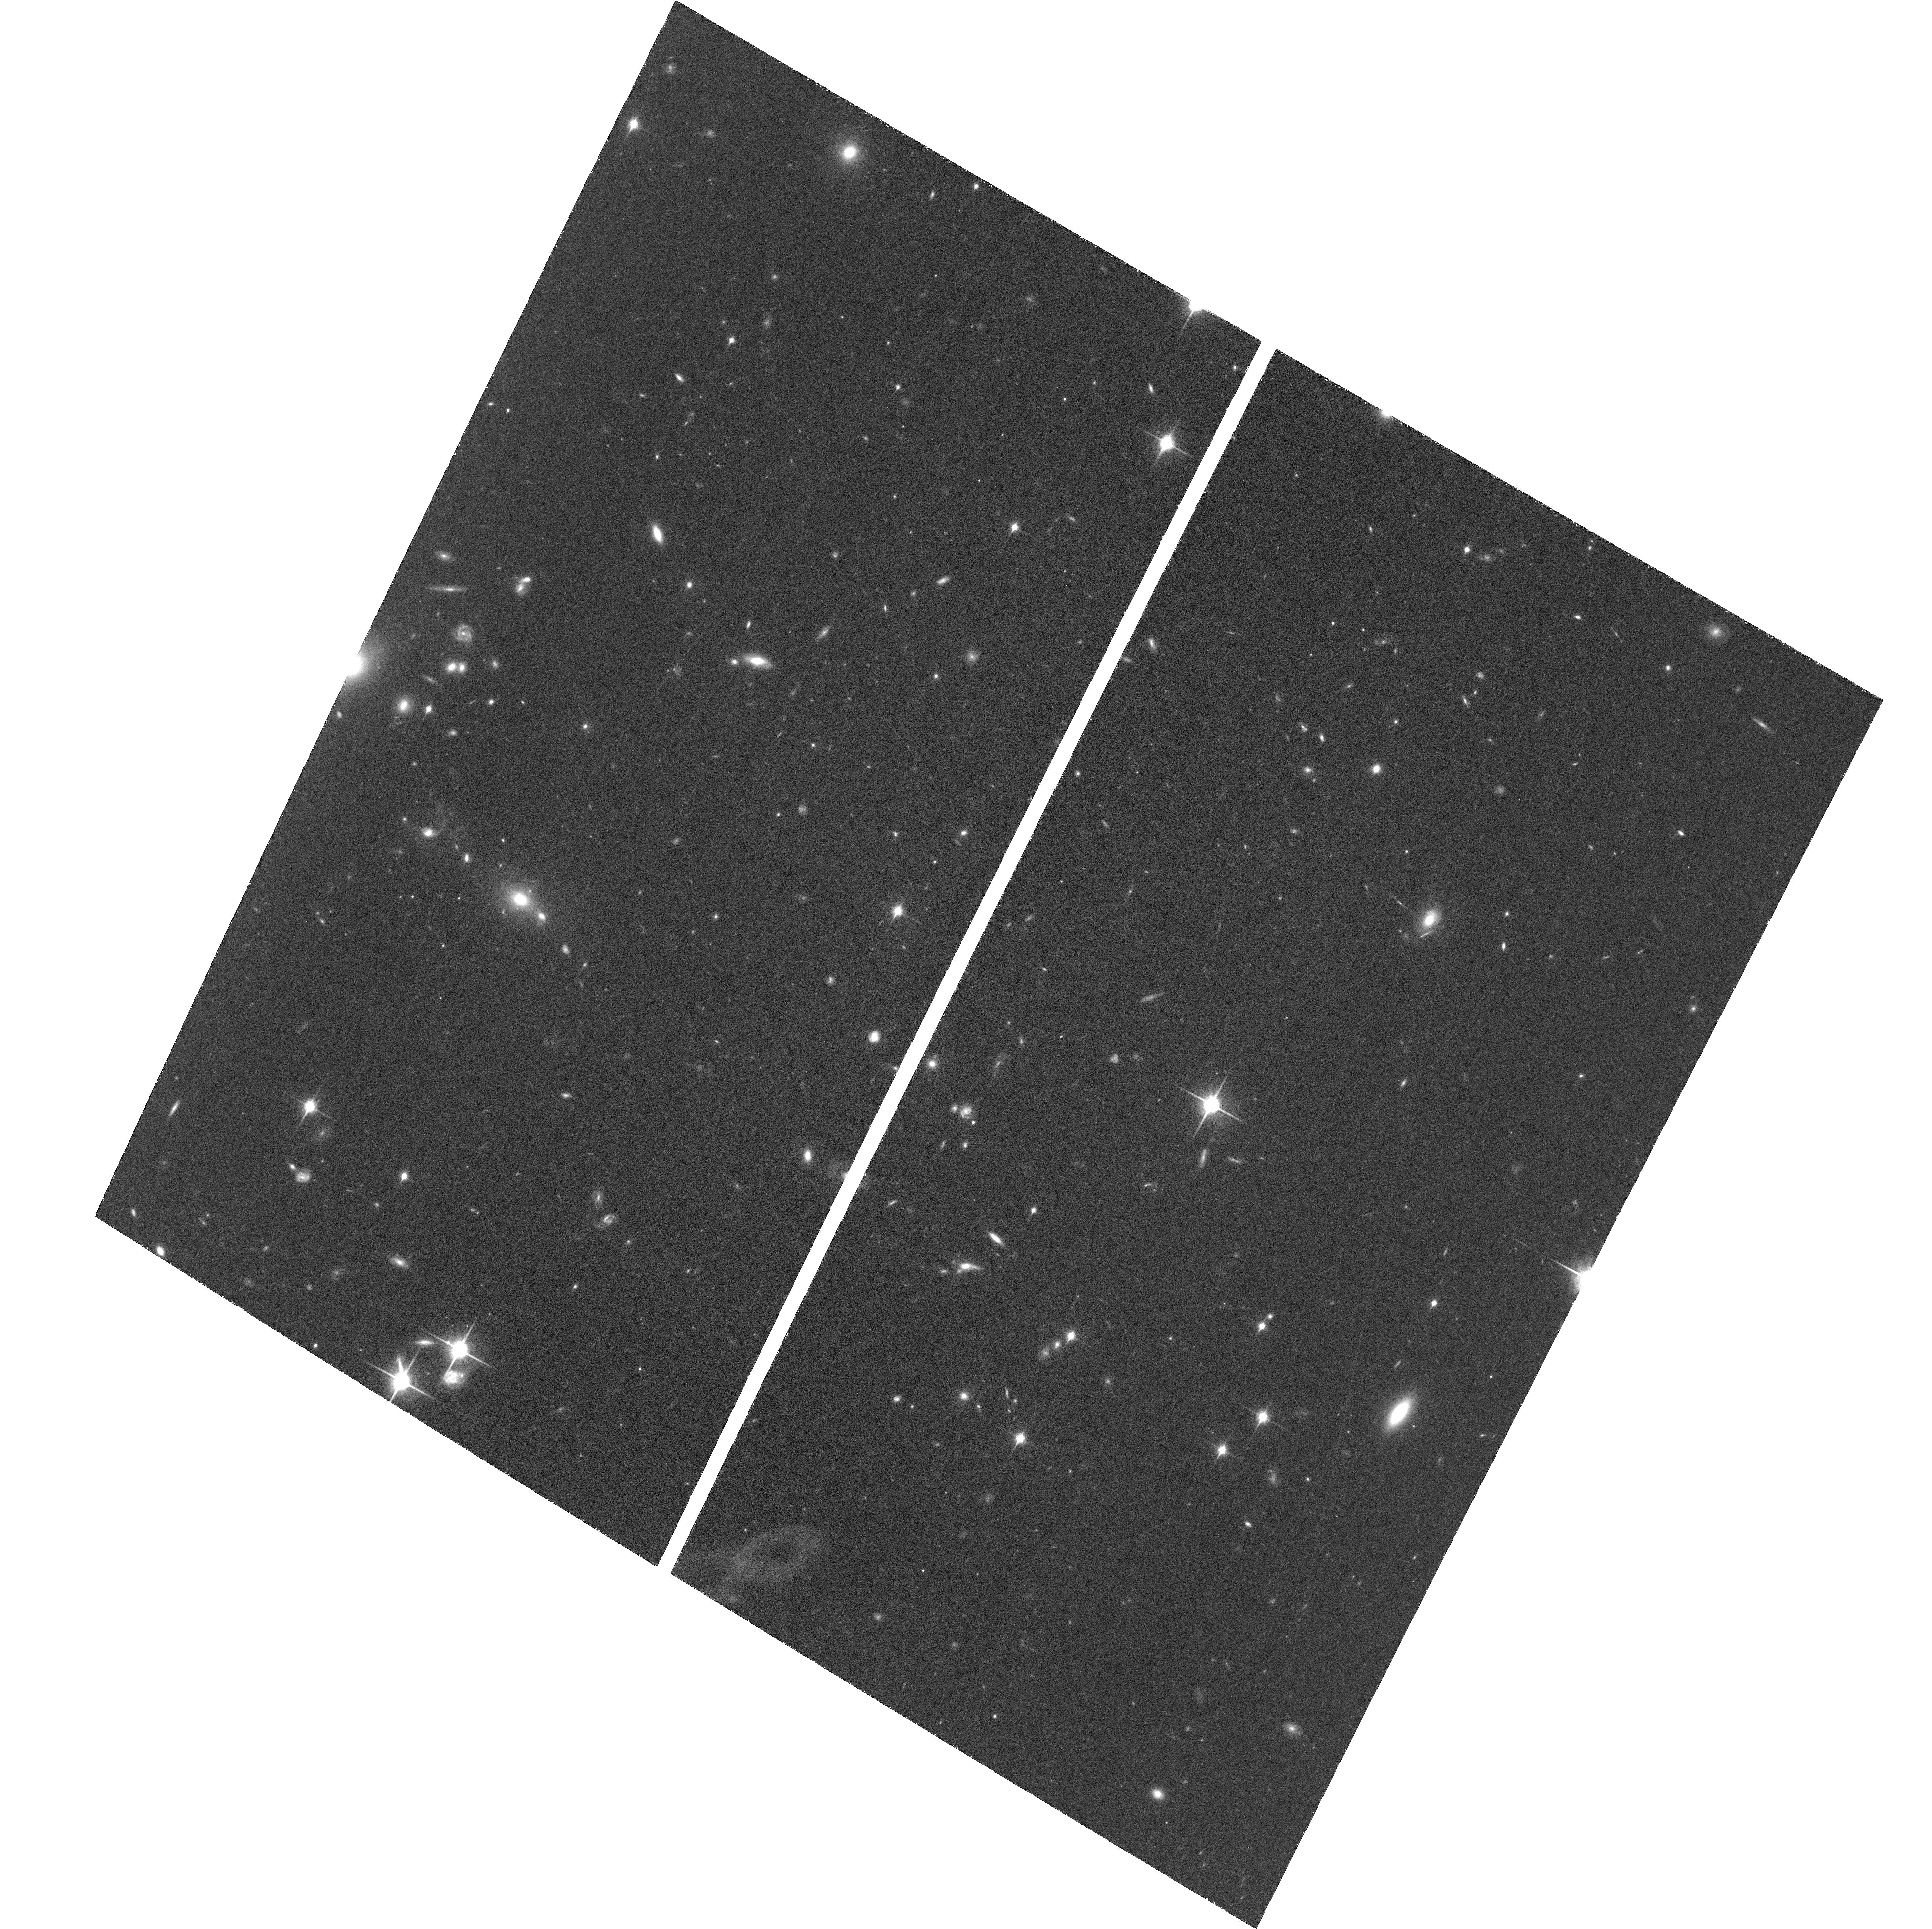
Target: J0100+2802. Instrument: ACS/WFC. Filter: F850LP. Exposure: 1.5 h. Observation ID: hst_13645_01_acs_wfc_f850lp_jcnn01

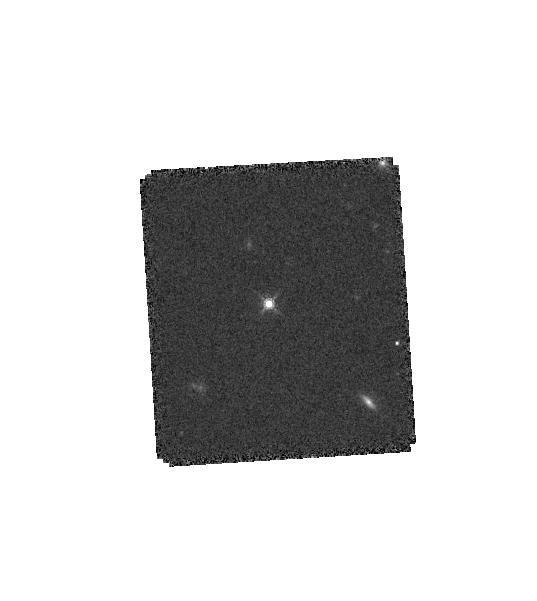
Target: J0059+2809. Instrument: WFC3/IR. Filter: F160W. Exposure: 7 min. Observation ID: hst_13645_05_wfc3_ir_f160w_icnn05

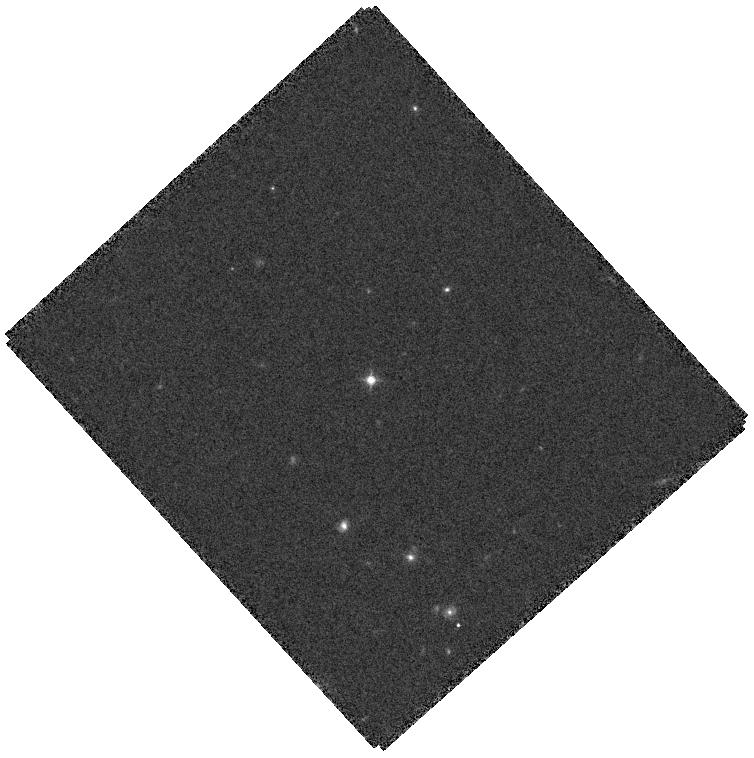
Target: J0100+2802. Instrument: WFC3/IR. Filter: F125W. Exposure: 4 min. Observation ID: hst_13645_03_wfc3_ir_f125w_icnn03

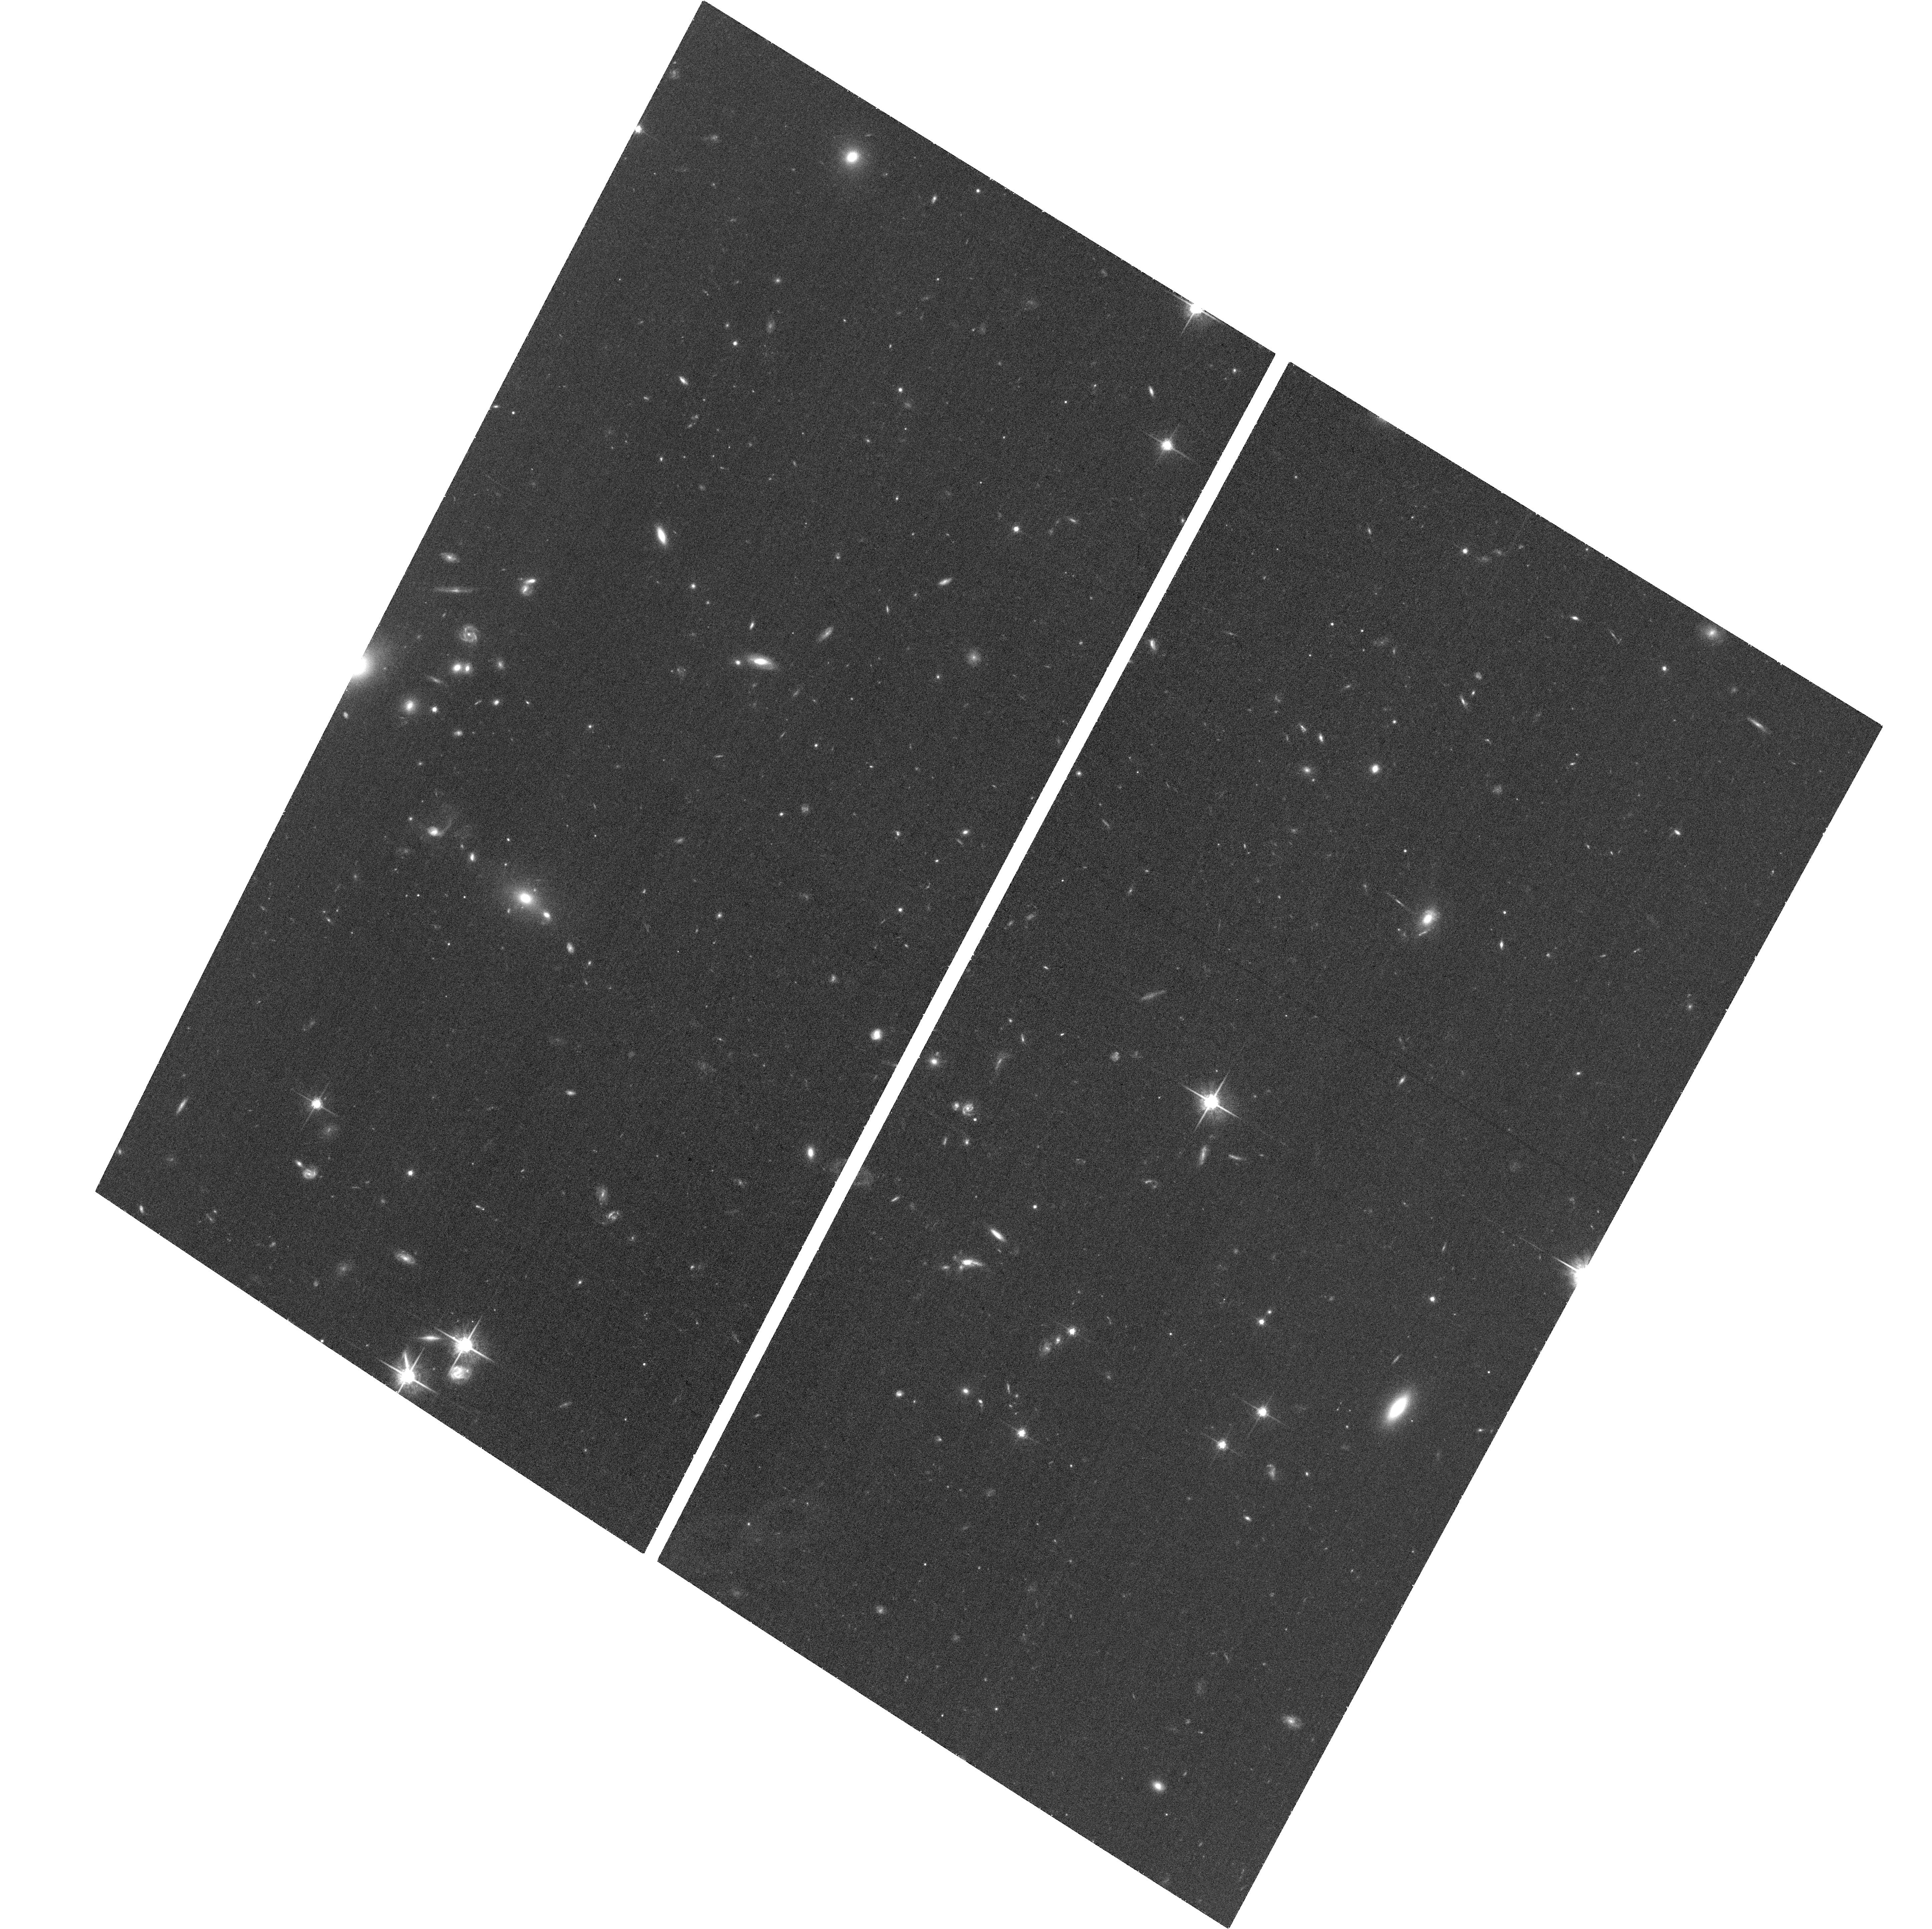
Target: J0100+2802. Instrument: ACS/WFC. Filter: F775W. Exposure: 37 min. Observation ID: hst_13645_02_acs_wfc_f775w_jcnn02

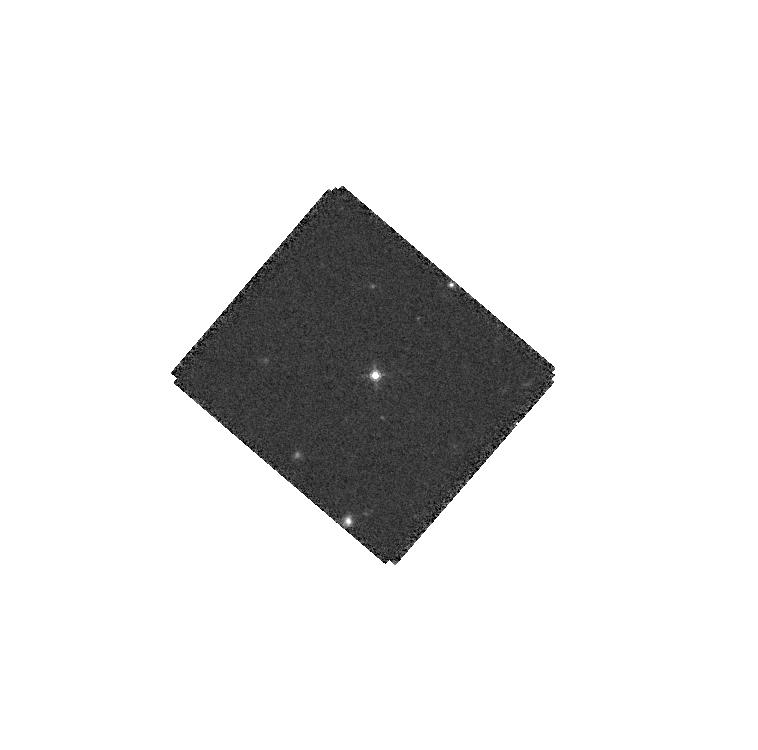
Target: J0100+2802. Instrument: WFC3/IR. Filter: F160W. Exposure: 7 min. Observation ID: hst_13645_06_wfc3_ir_f160w_icnn06

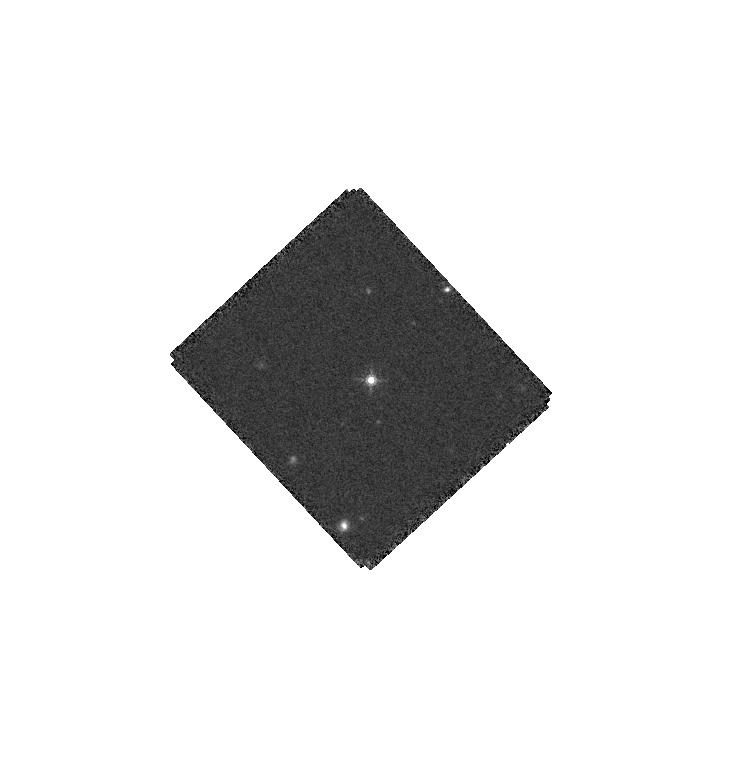
Target: J0100+2802. Instrument: WFC3/IR. Filter: F160W. Exposure: 7 min. Observation ID: hst_13645_07_wfc3_ir_f160w_icnn07

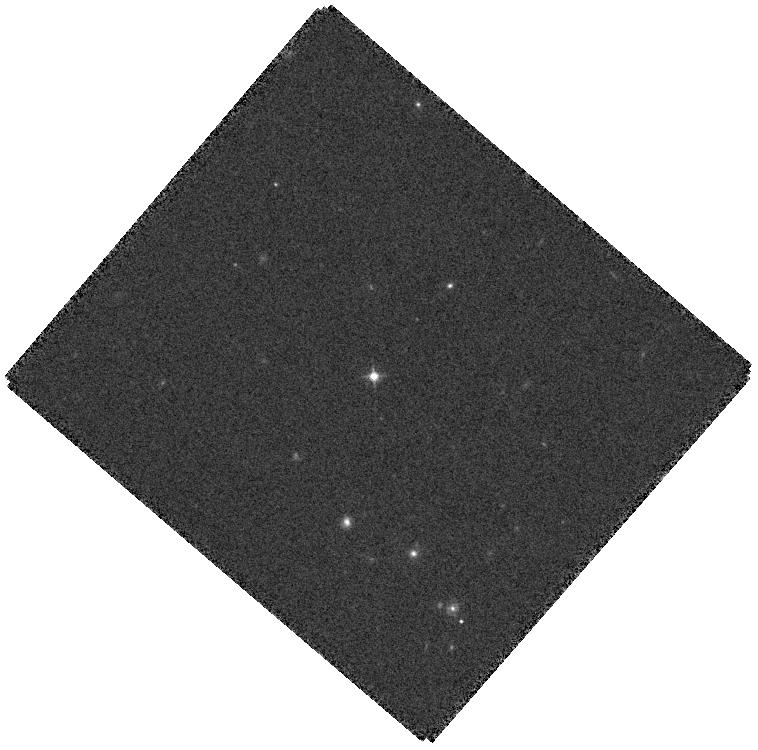
Target: J0100+2802. Instrument: WFC3/IR. Filter: F125W. Exposure: 4 min. Observation ID: hst_13645_06_wfc3_ir_f125w_icnn06

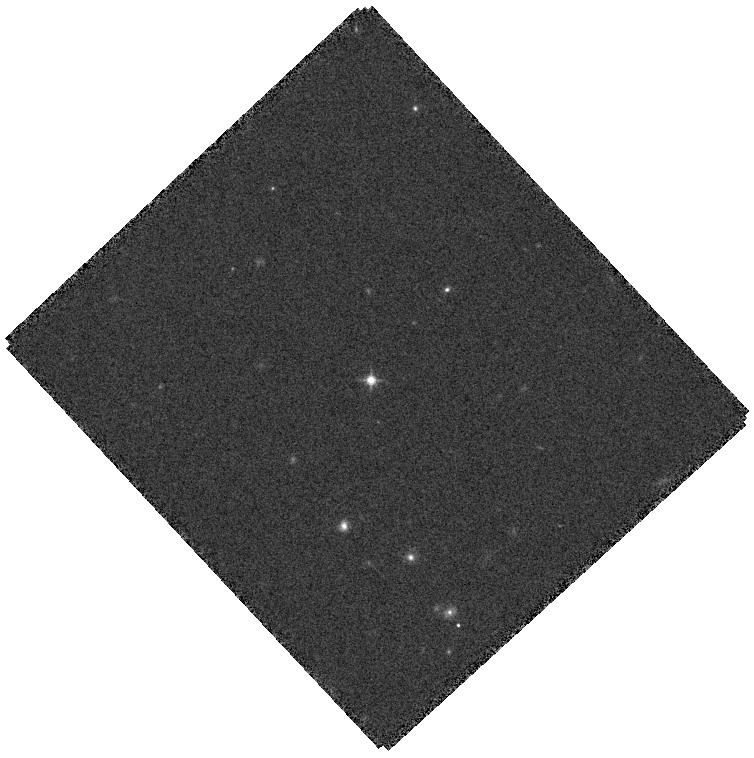
Target: J0100+2802. Instrument: WFC3/IR. Filter: F125W. Exposure: 4 min. Observation ID: hst_13645_07_wfc3_ir_f125w_icnn07

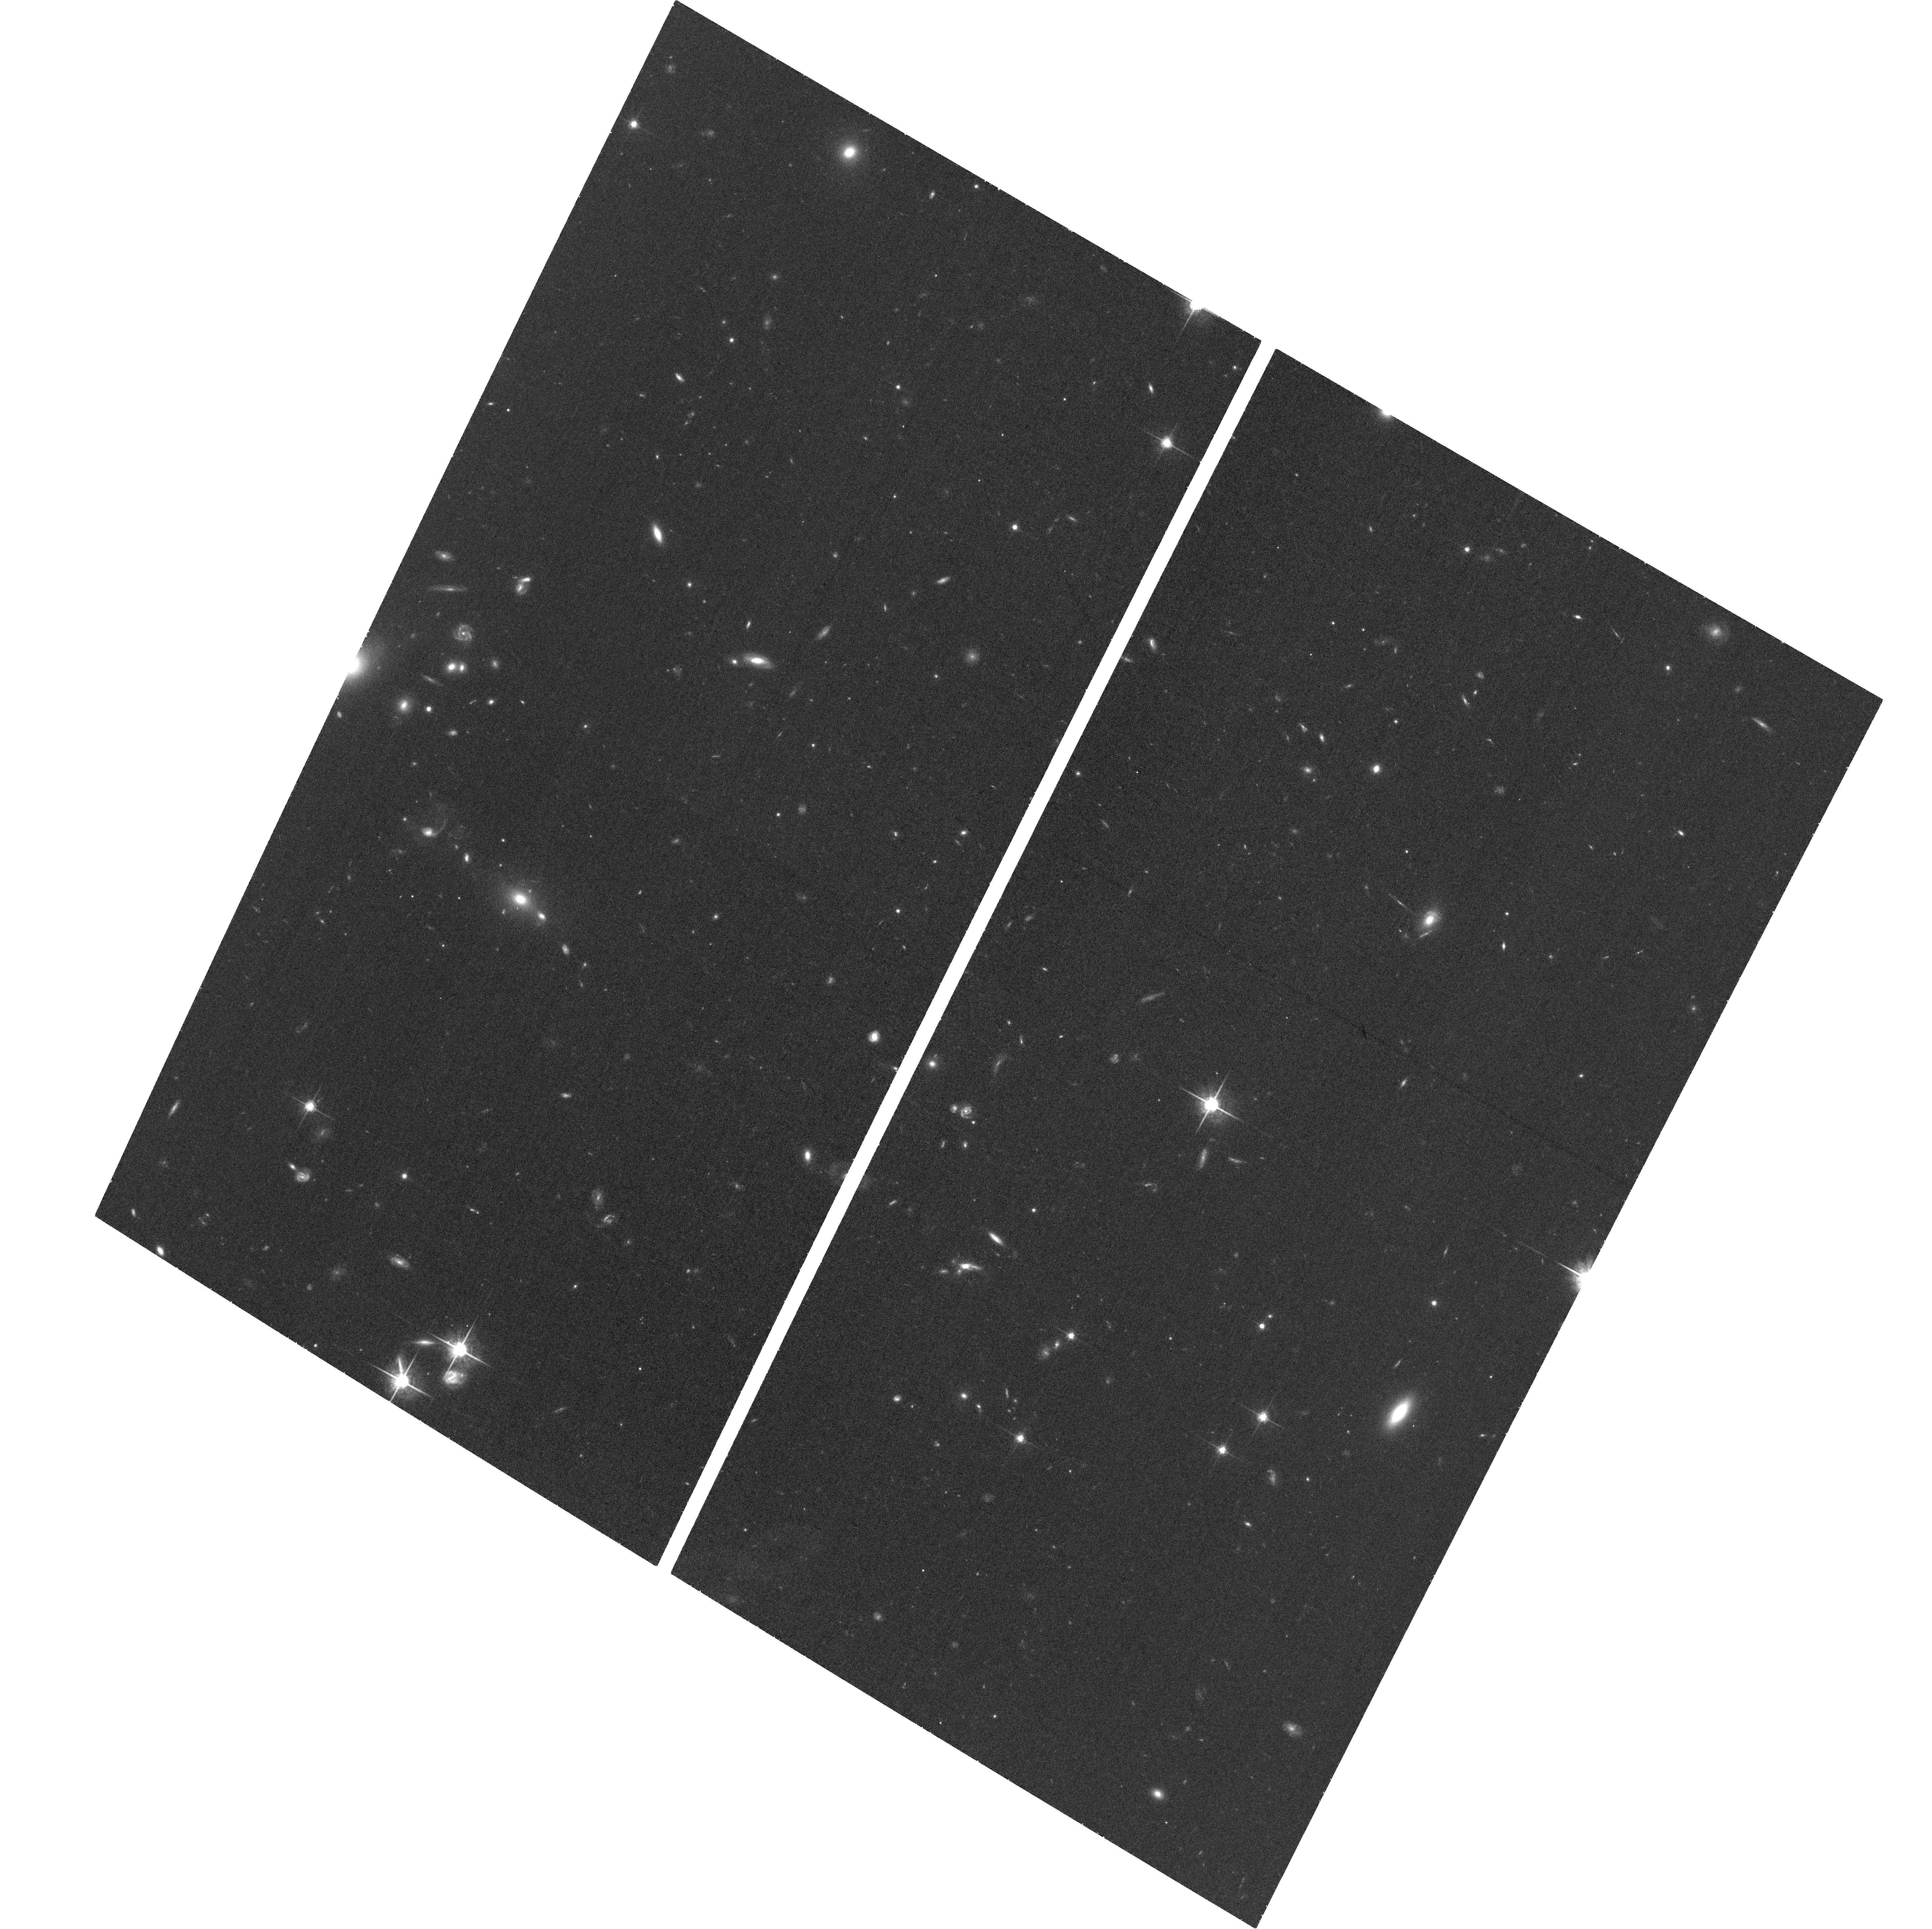
Target: J0100+2802. Instrument: ACS/WFC. Filter: F775W. Exposure: 37 min. Observation ID: hst_13645_01_acs_wfc_f775w_jcnn01

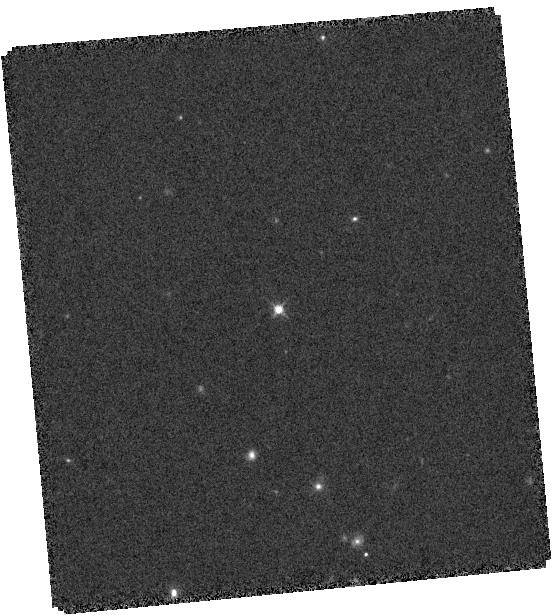
Target: J0100+2802. Instrument: WFC3/IR. Filter: F125W. Exposure: 4 min. Observation ID: hst_13645_04_wfc3_ir_f125w_icnn04

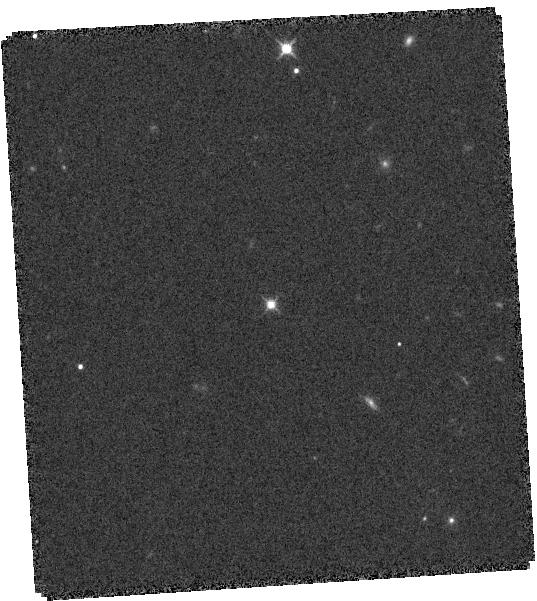
Target: J0059+2809. Instrument: WFC3/IR. Filter: F125W. Exposure: 4 min. Observation ID: hst_13645_05_wfc3_ir_f125w_icnn05

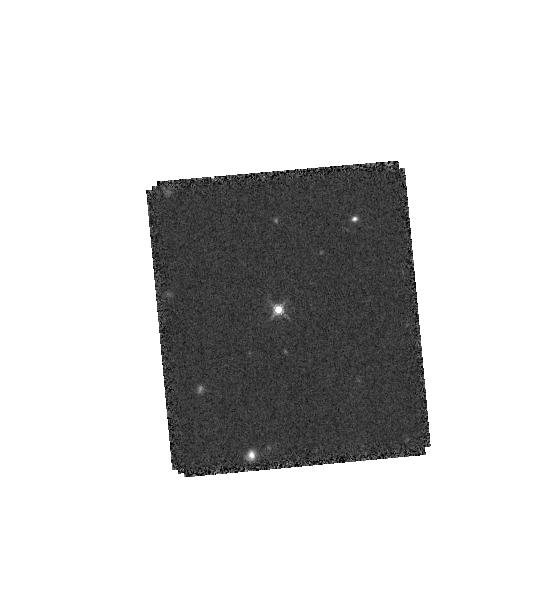
Target: J0100+2802. Instrument: WFC3/IR. Filter: F160W. Exposure: 7 min. Observation ID: hst_13645_04_wfc3_ir_f160w_icnn04

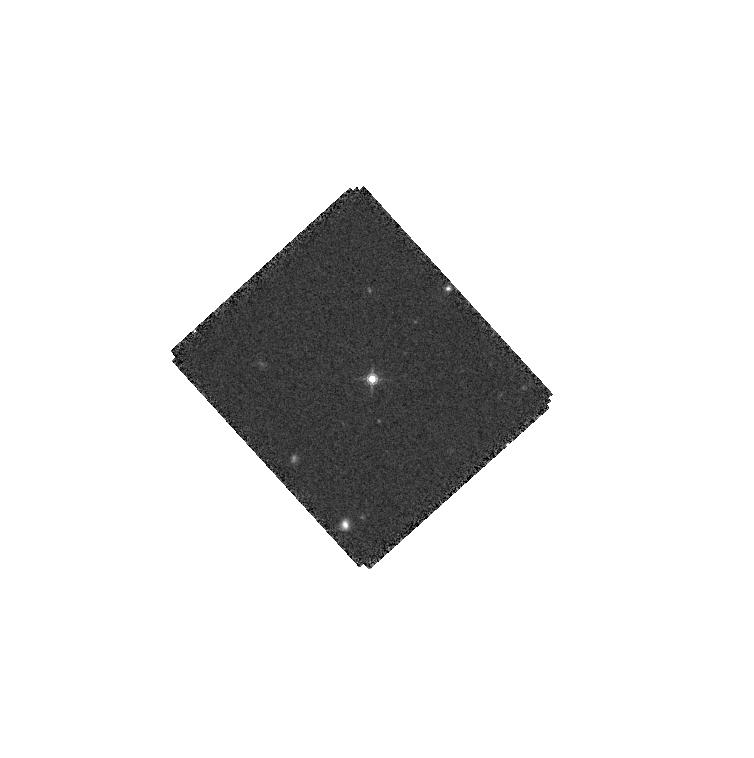
Target: J0100+2802. Instrument: WFC3/IR. Filter: F160W. Exposure: 7 min. Observation ID: hst_13645_03_wfc3_ir_f160w_icnn03

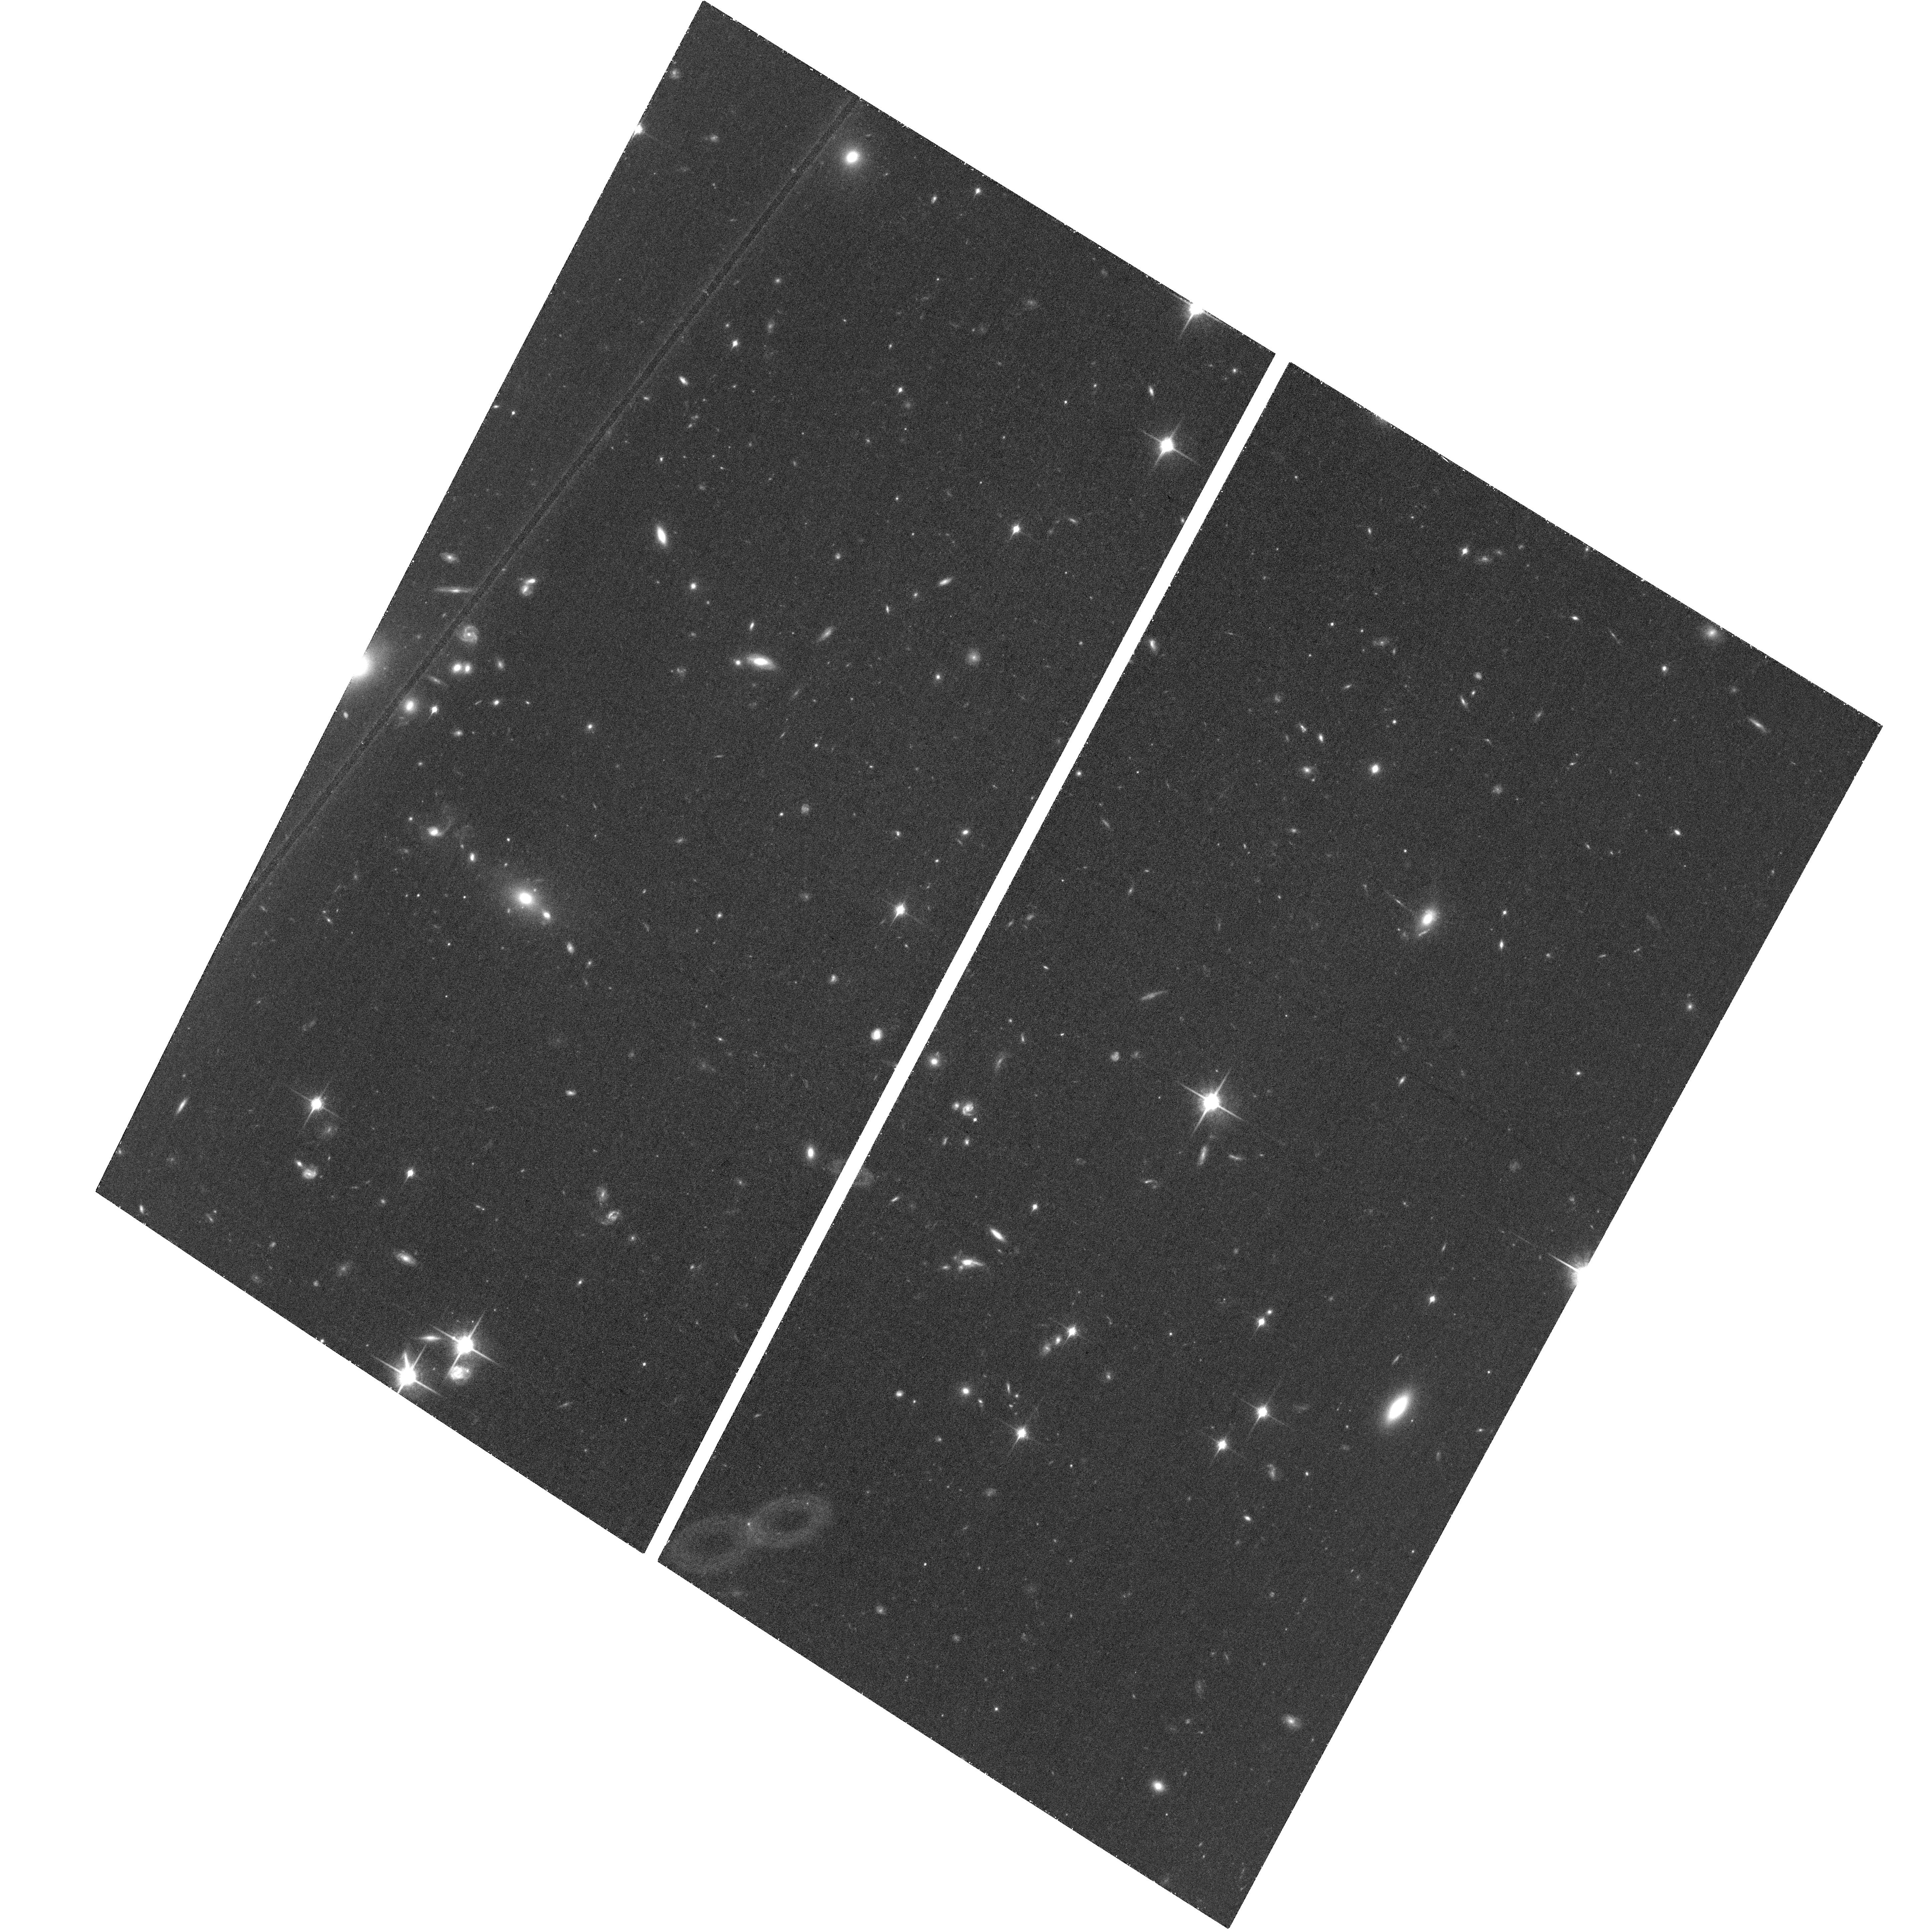
Target: J0100+2802. Instrument: ACS/WFC. Filter: F850LP. Exposure: 1.5 h. Observation ID: hst_13645_02_acs_wfc_f850lp_jcnn02

Galactic Environment of A Twenty-Billion Solar-Mass Black Hole at the End of Reionization (PI: Fan, Xiaohui)

When did the first supermassive black holes (SMBHs) appear in the universe? How do they co-evolve with and impact their galactic environment? We propose to carry out deep HST ACS and WFC/IR imaging of a newly discovered ultra-luminous quasar at z=6.30. At about 10 times brighter than an average SDSS z~6 quasar, this object is the most luminous quasar yet known at z>5.5 and is powered by a SMBH with an estimated mass of 20 billion M_sun, comparable to the most massive SMBHs found in the local universe. It is among the most massive systems in the observable early universe and likely resides in the densest and most biased environment at the end of cosmic reionization. Our WFC/IR J and H band observations will reveal the rest-frame UV emission in the quasar host galaxy, directly probing the coeval star formation in quasar host when the SMBH is accreting at the highest rate. Deep HST images will be used to rule out or confirm lensing magnification and to search for signatures of major merger activity. We will use the ACS i and z band imaging, combined with WFC/IR imaging, to select young star forming galaxies in the quasar environment and to study whether this ultra-luminous quasar lives in a significant galaxy overdensity, or whether early reionization has suppressed galaxy formation in the quasar environment. The HST observations will provide key insight into the formation and evolution of the earliest 10^10 M_sun BH systems in the universe.